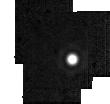
Target: HD2811. Instrument: MIRI. Filter: F2550W. Exposure: 2 min. Observation ID: jw01536-o020_t014_miri_f2550w-sub64

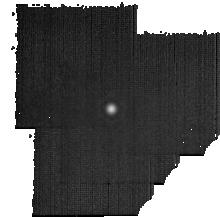
Target: HD180609. Instrument: MIRI. Filter: F2550W. Exposure: 19 min. Observation ID: jw01536-o121_t007_miri_f2550w-sub128

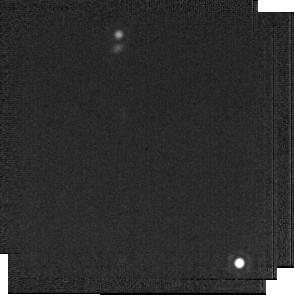
Target: BD+60-1753. Instrument: MIRI. Filter: F2100W. Exposure: 1 min. Observation ID: jw01536-o019_t008_miri_f2100w-sub256

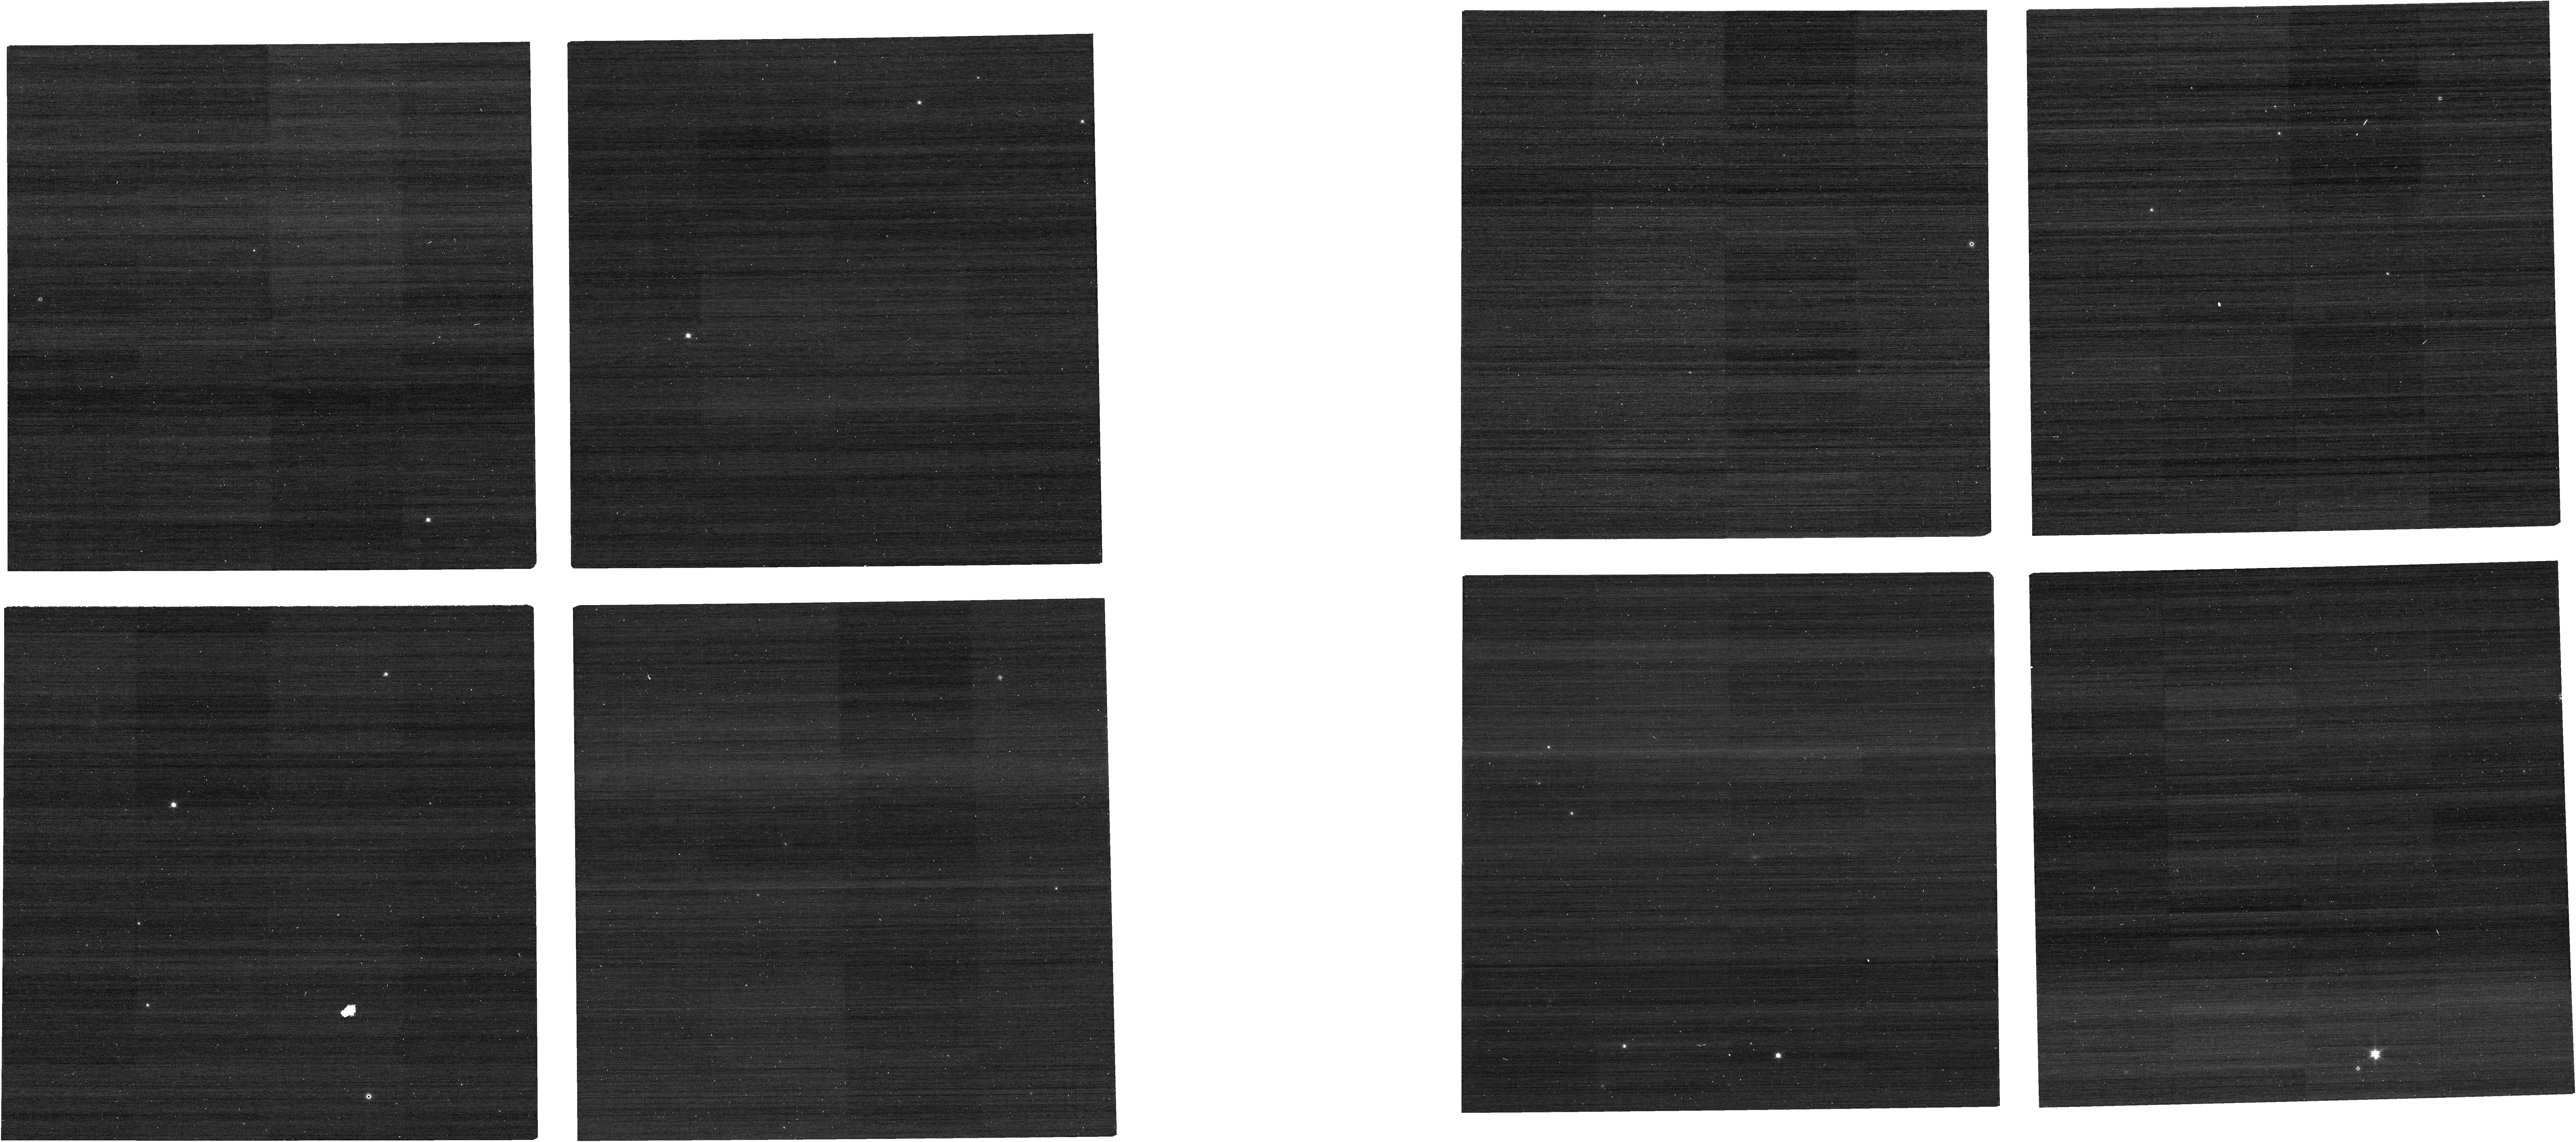
Target: J1743045. Instrument: NIRCAM. Filter: F070W. Exposure: 1 min. Observation ID: jw01536-o077_t004_nircam_clear-f070w

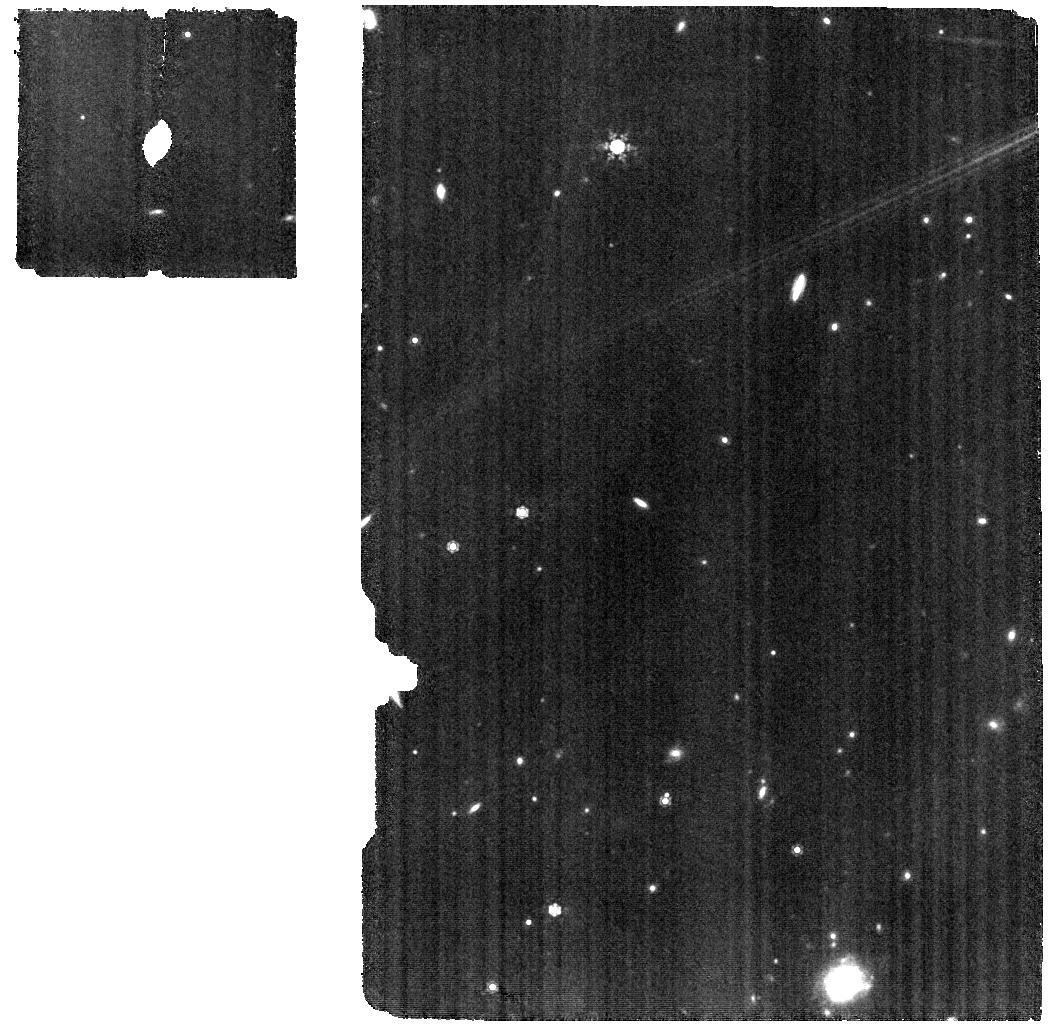
Target: HD163466-WBKG. Instrument: MIRI. Filter: F1000W. Exposure: 12 min. Observation ID: jw01536-o023_t020_miri_f1000w

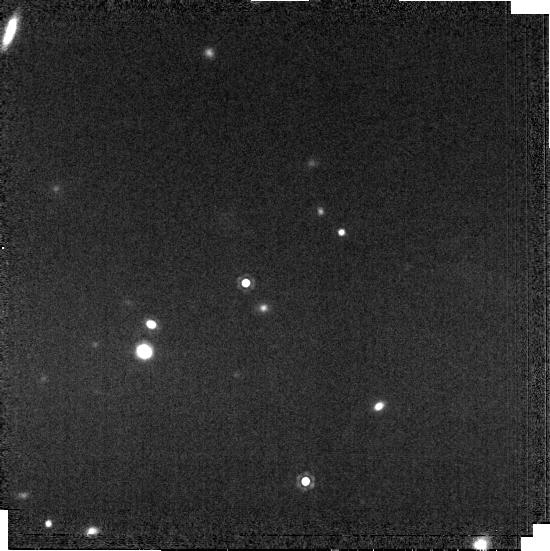
Target: J1802271. Instrument: MIRI. Filter: F1500W. Exposure: 2 min. Observation ID: jw01536-o017_t013_miri_f1500w-brightsky

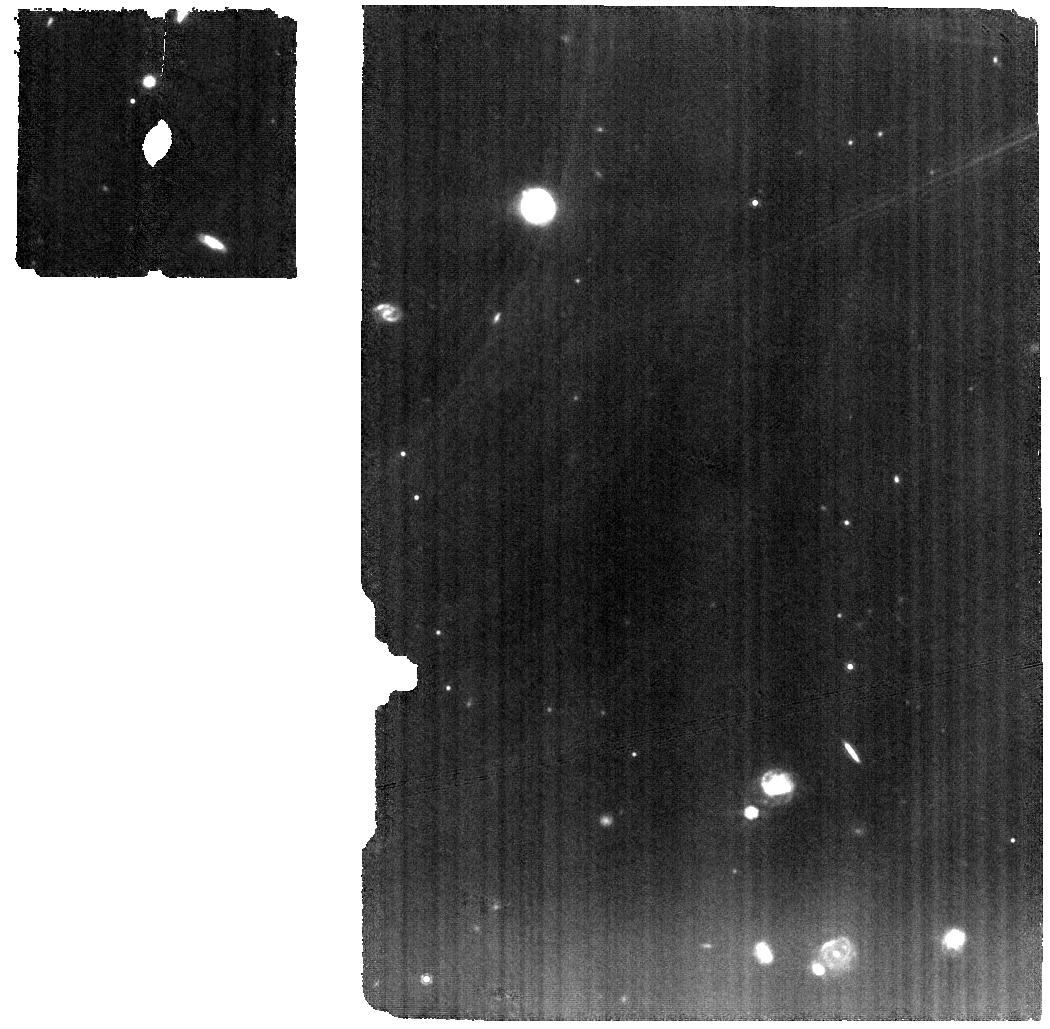
Target: HD2811-WBKG. Instrument: MIRI. Filter: F1000W. Exposure: 24 min. Observation ID: jw01536-o022_t016_miri_f1000w

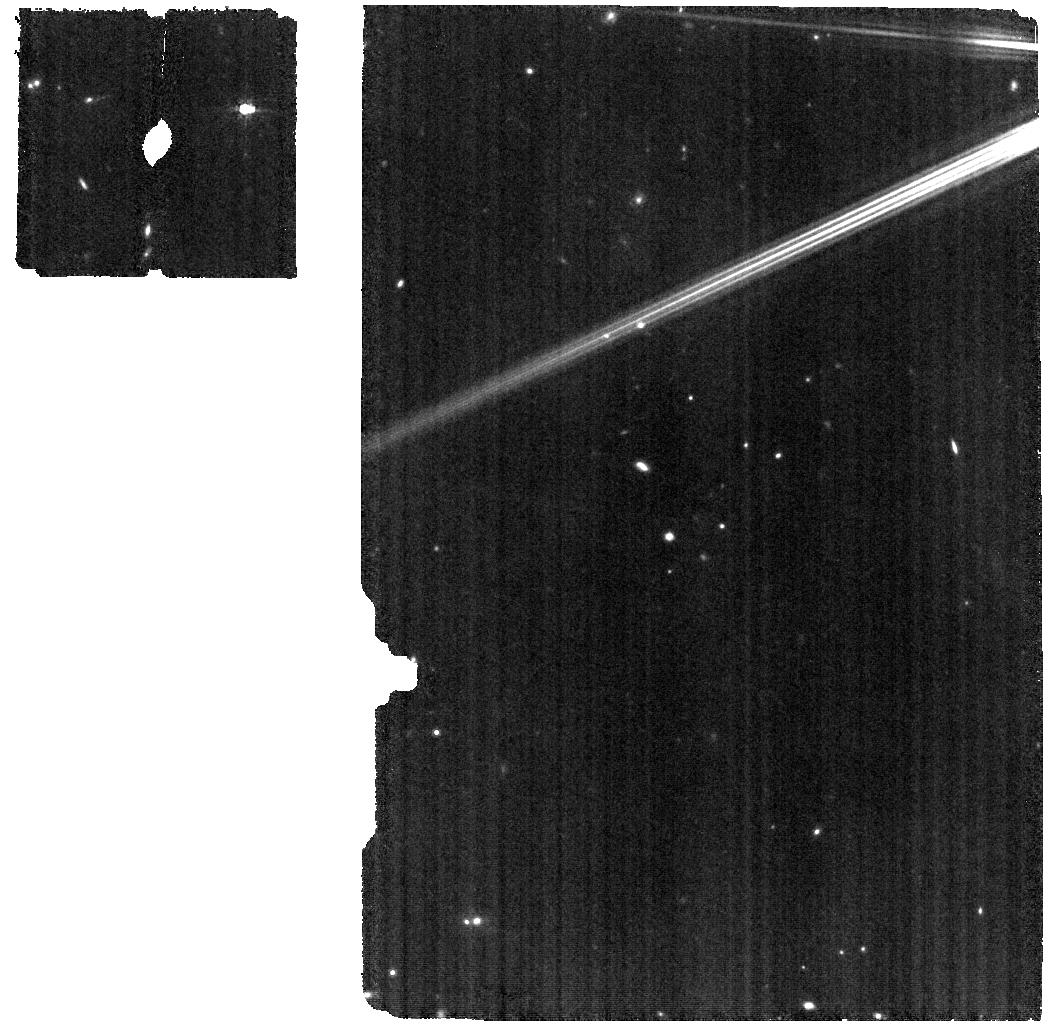
Target: DELUMI-WBKG. Instrument: MIRI. Filter: F770W. Exposure: 6 min. Observation ID: jw01536-o024_t018_miri_f770w

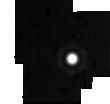
Target: HD163466. Instrument: MIRI. Filter: F2550W. Exposure: 3 min. Observation ID: jw01536-o026_t010_miri_f2550w-sub64

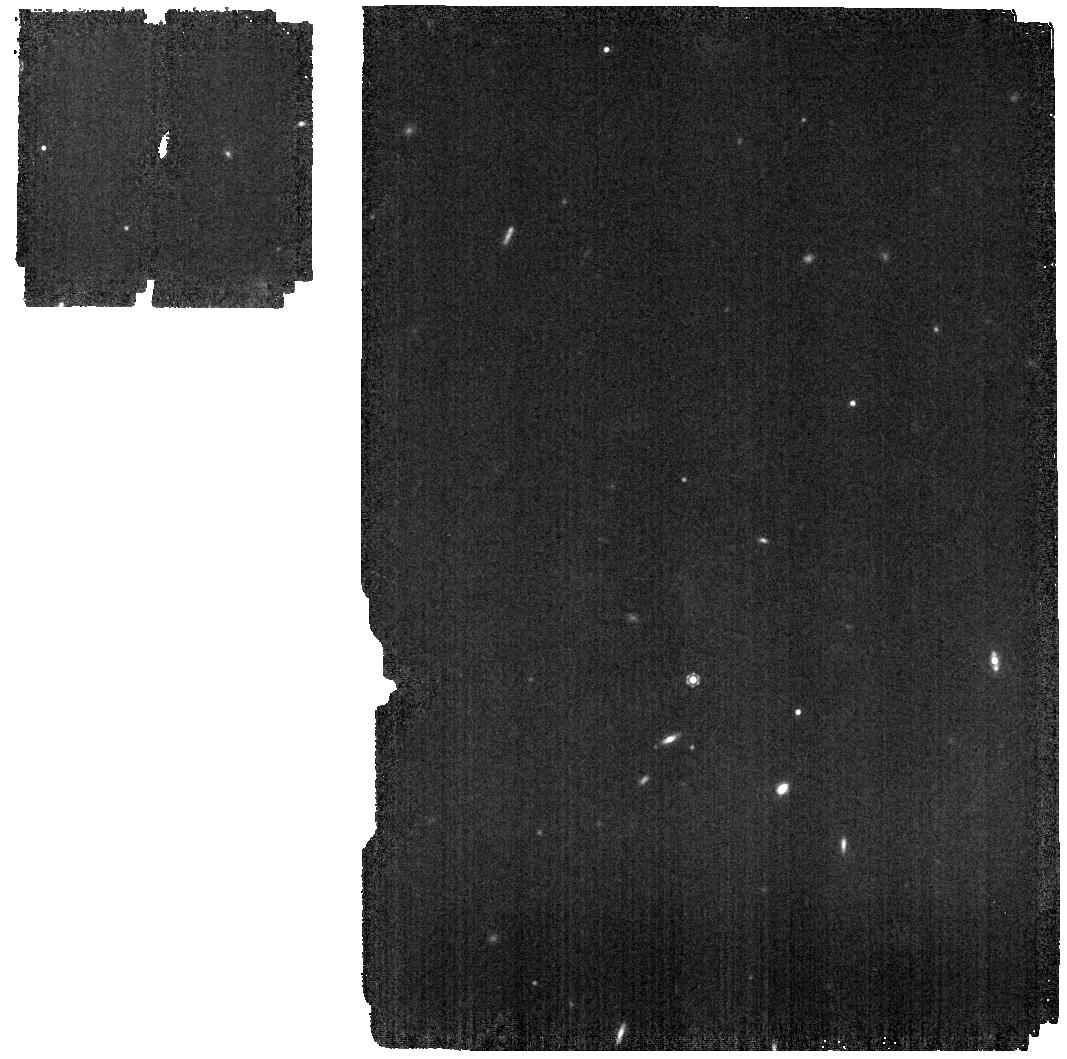
Target: J1743045. Instrument: MIRI. Filter: F1130W. Exposure: 4 min. Observation ID: jw01536-o016_t004_miri_f1130w

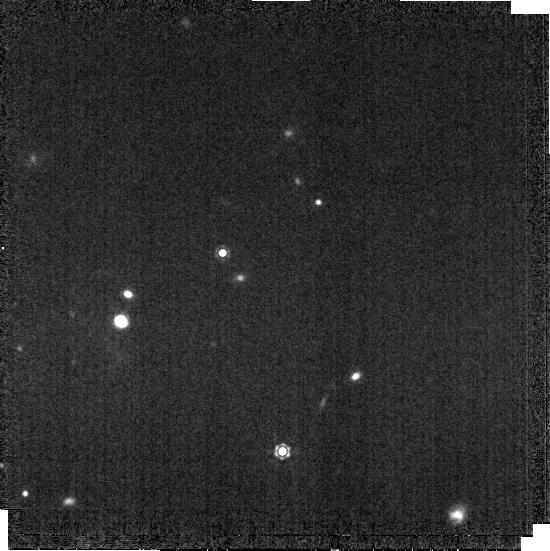
Target: J1802271. Instrument: MIRI. Filter: F1280W. Exposure: 2 min. Observation ID: jw01536-o017_t013_miri_f1280w-brightsky

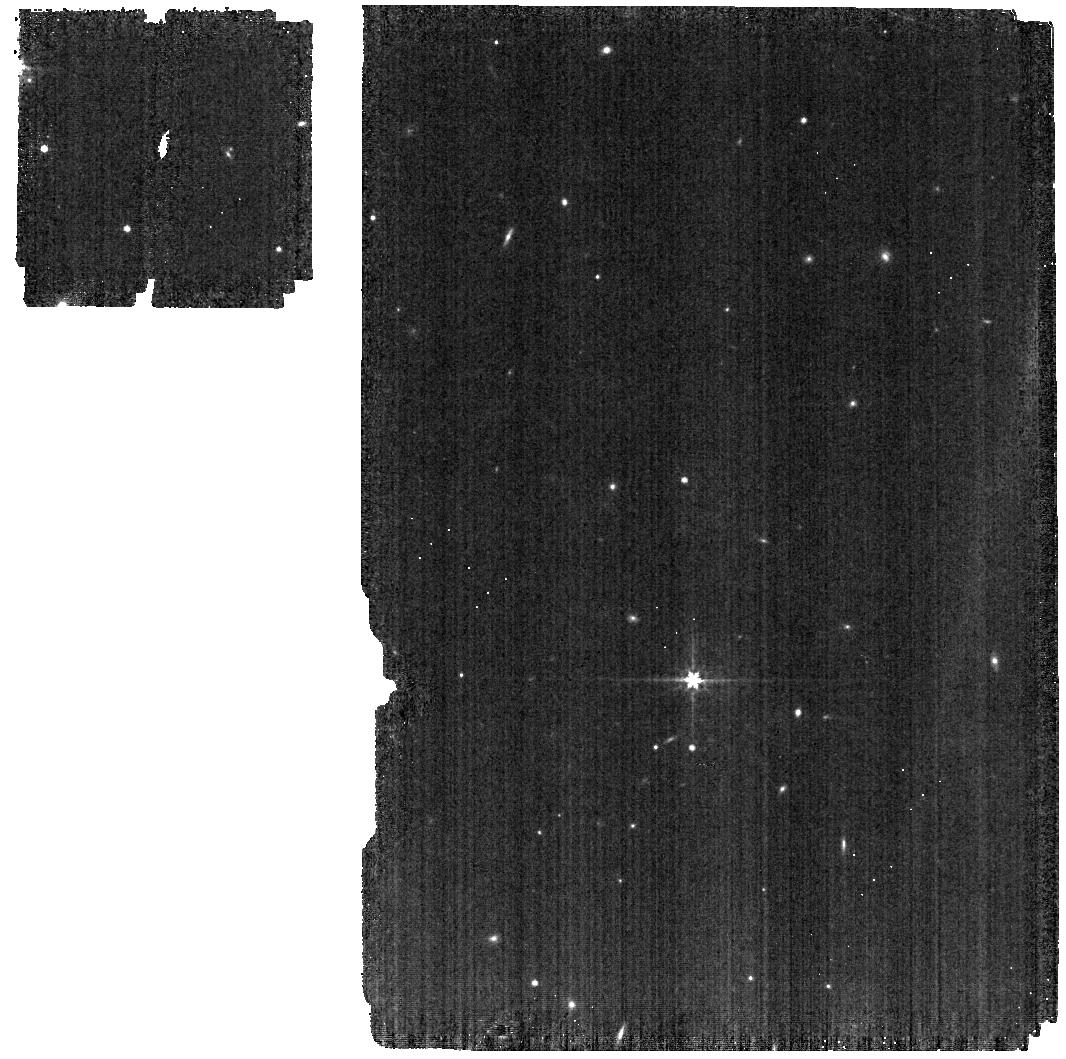
Target: J1743045. Instrument: MIRI. Filter: F560W. Exposure: 2 min. Observation ID: jw01536-o016_t004_miri_f560w

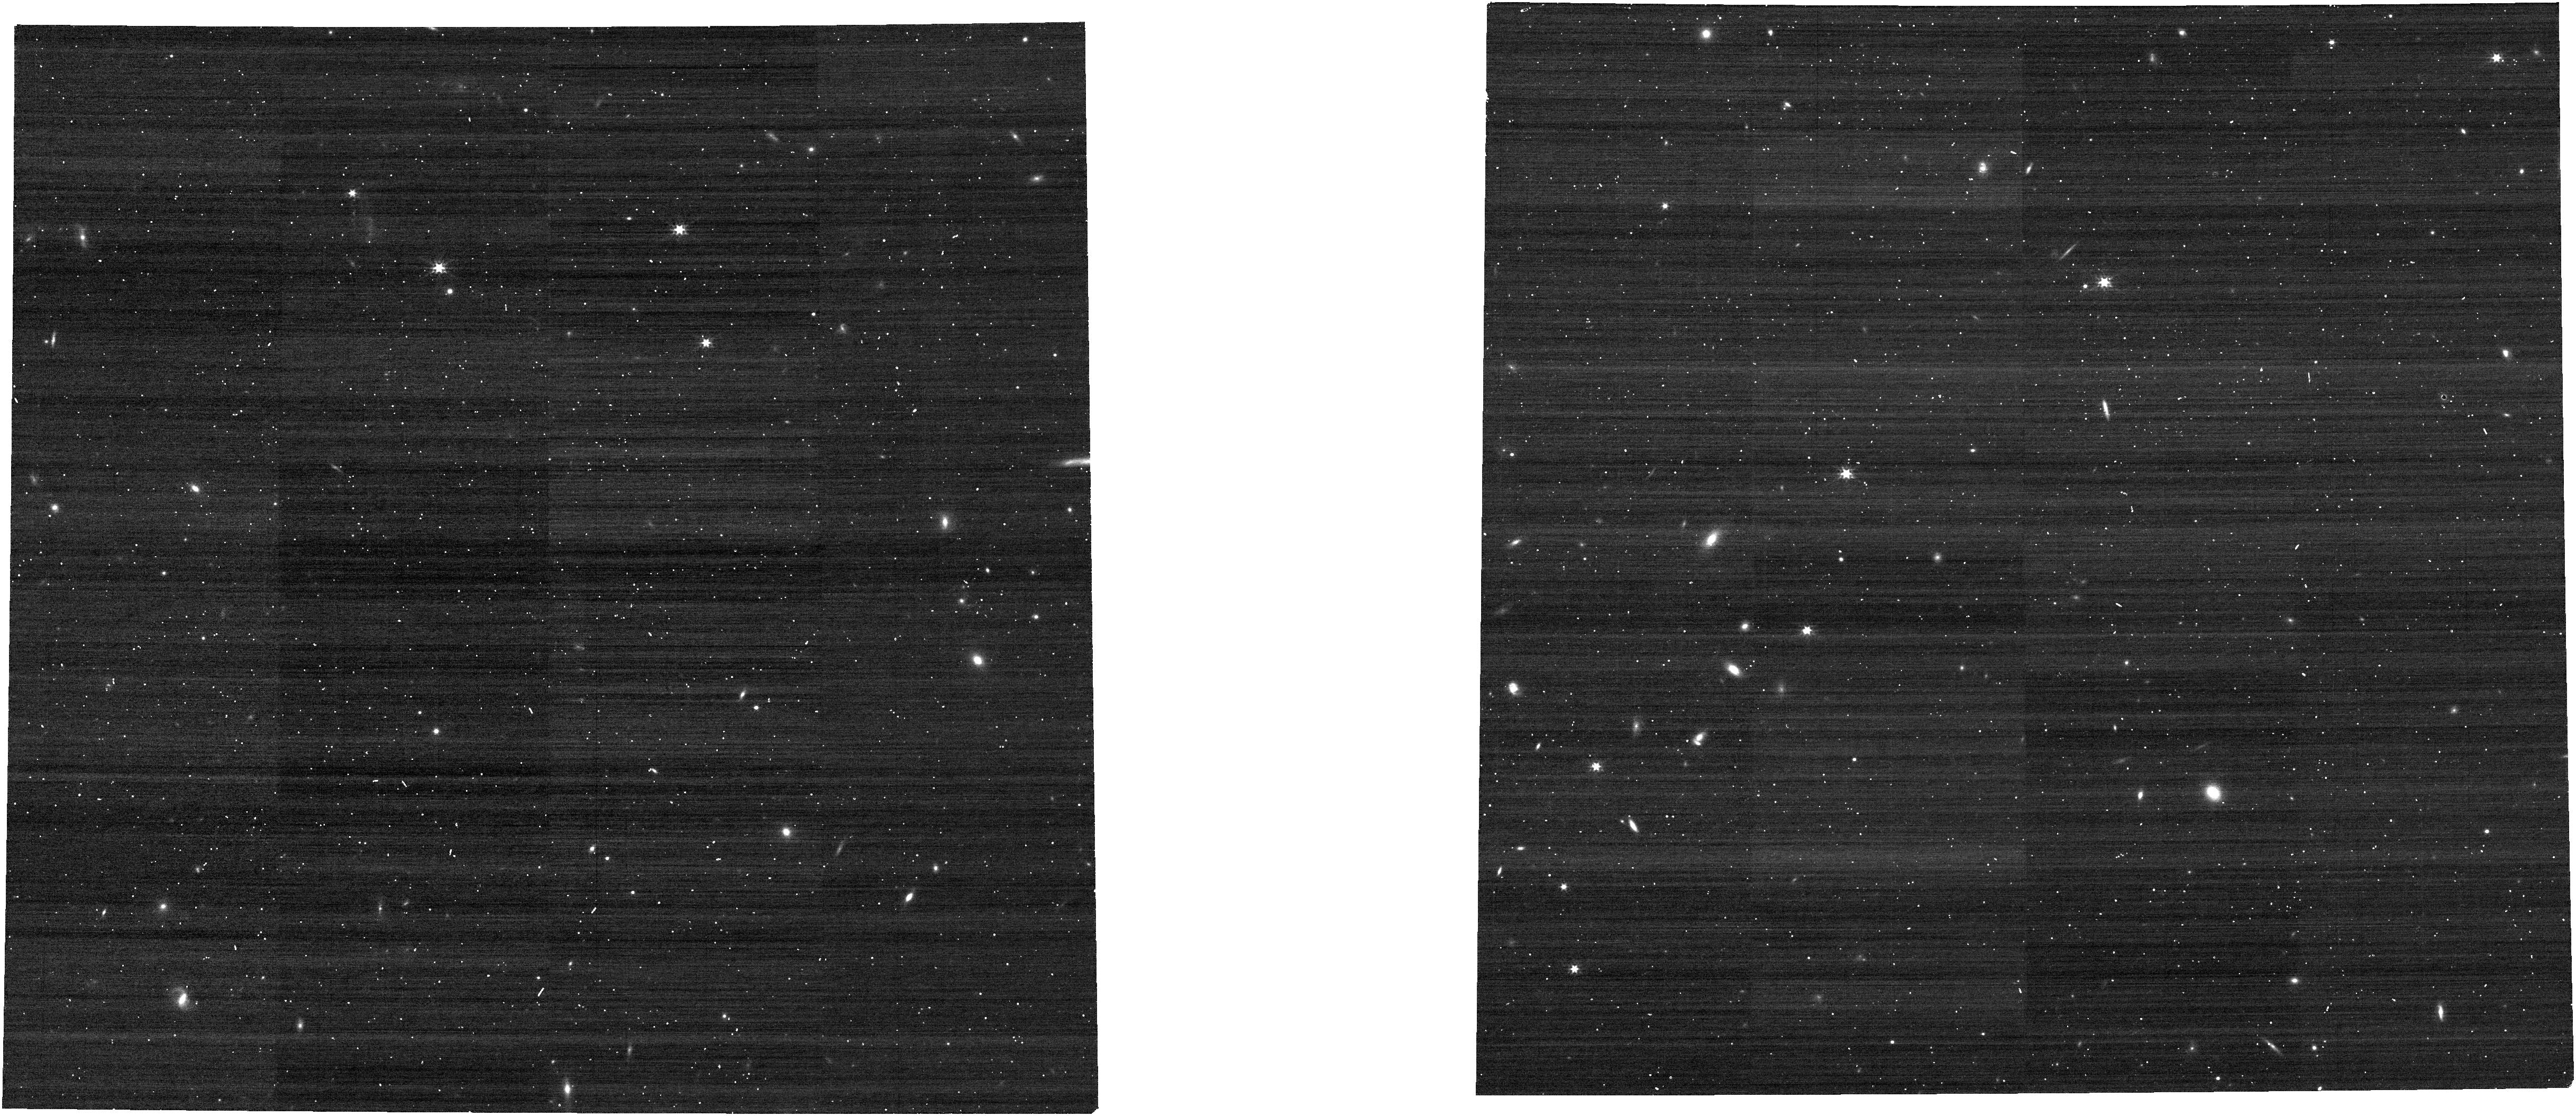
Target: J1743045. Instrument: NIRCAM. Filter: F277W. Exposure: 1 min. Observation ID: jw01536-o076_t004_nircam_clear-f277w

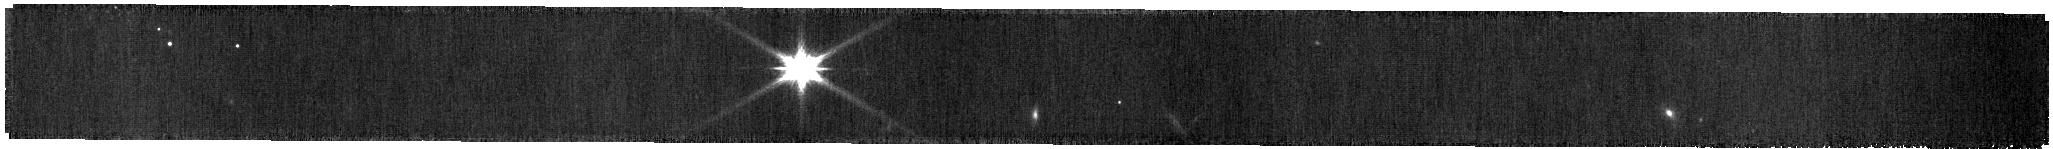
Target: J1743045. Instrument: NIRISS. Filter: CLEAR+F150W. Exposure: 1 min. Observation ID: jw01536-o008_t004_niriss_clear-f150w-wfss128c

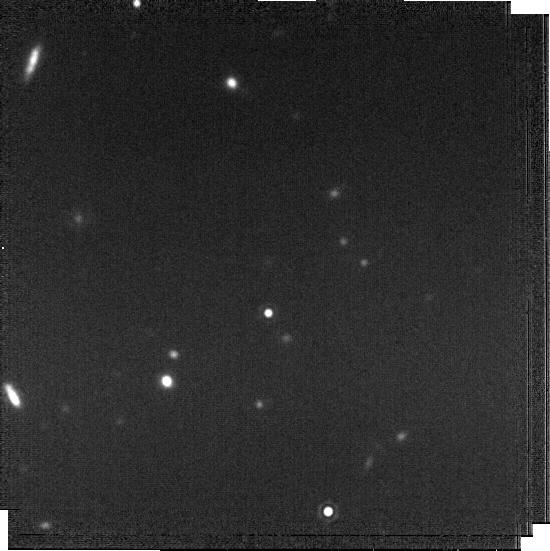
Target: J1802271. Instrument: MIRI. Filter: F1800W. Exposure: 11 min. Observation ID: jw01536-o017_t013_miri_f1800w-brightsky

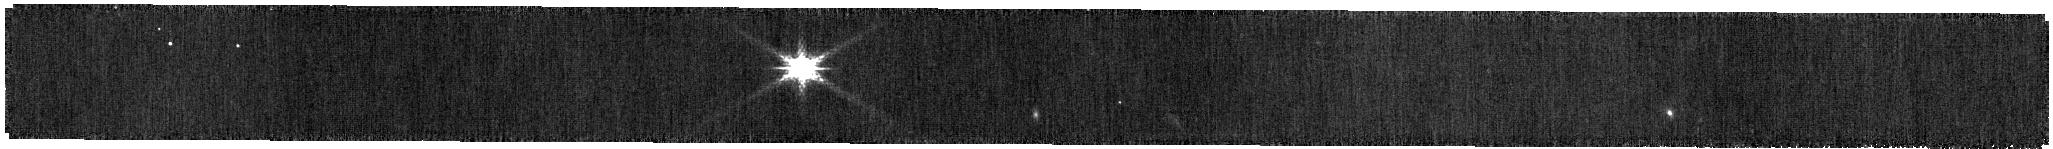
Target: J1743045. Instrument: NIRISS. Filter: CLEAR+F158M. Exposure: 1 min. Observation ID: jw01536-o008_t004_niriss_clear-f158m-wfss128c

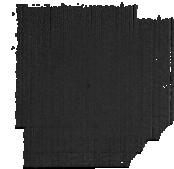
Target: HD180609. Instrument: MIRI. Filter: F2550W. Exposure: 19 min. Observation ID: jw01536-o021_t007_miri_f2550w-sub128

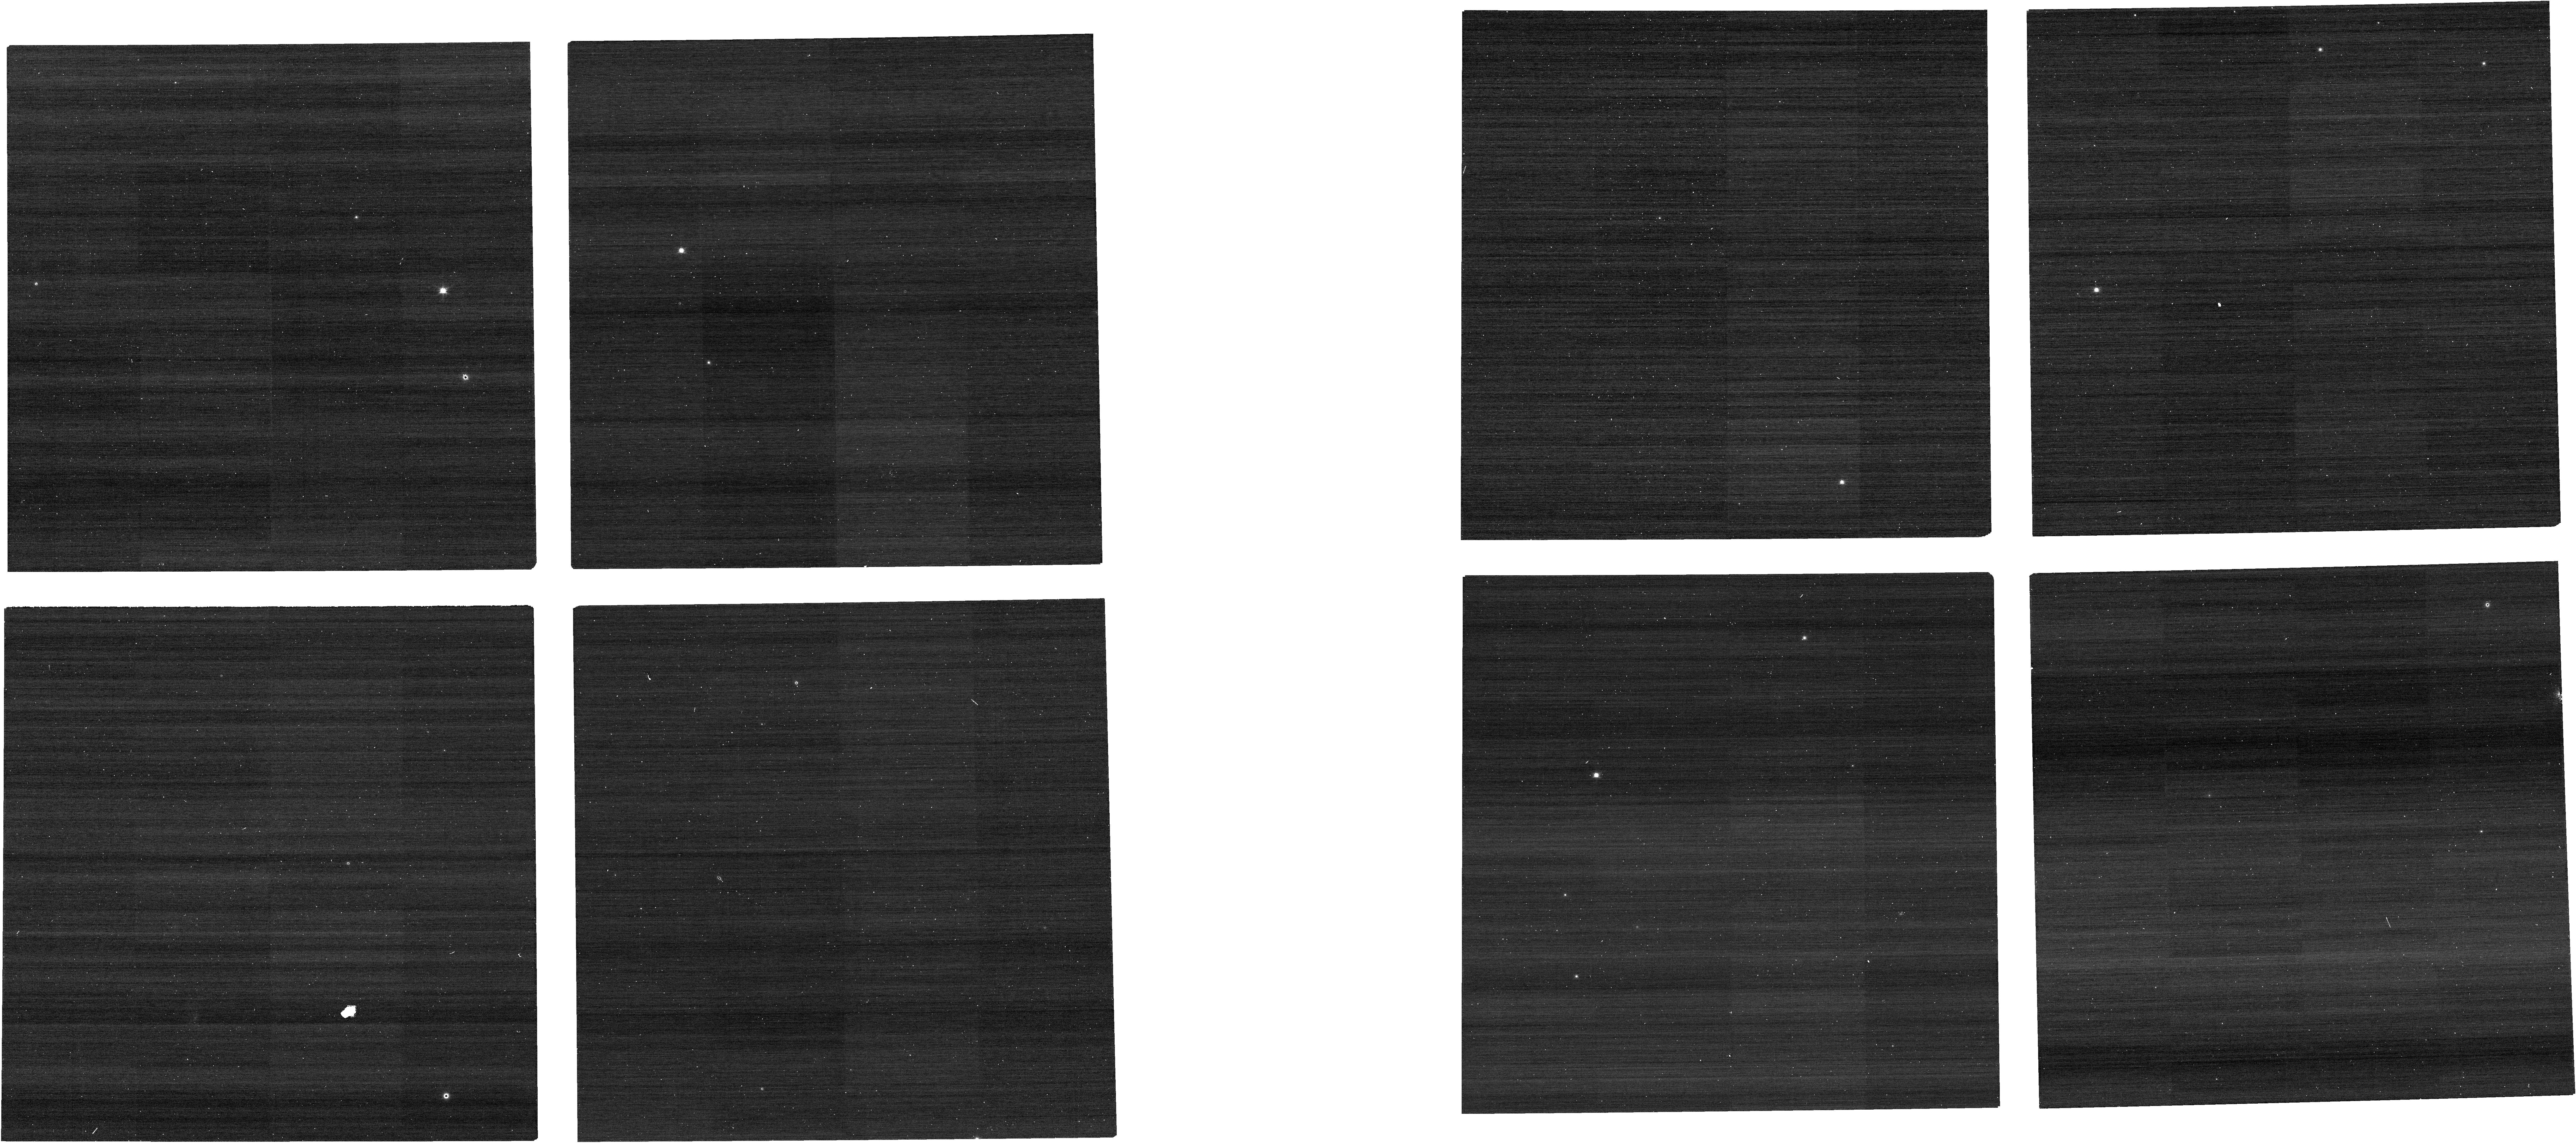
Target: J1743045. Instrument: NIRCAM. Filter: F070W. Exposure: 1 min. Observation ID: jw01536-o076_t004_nircam_clear-f070w

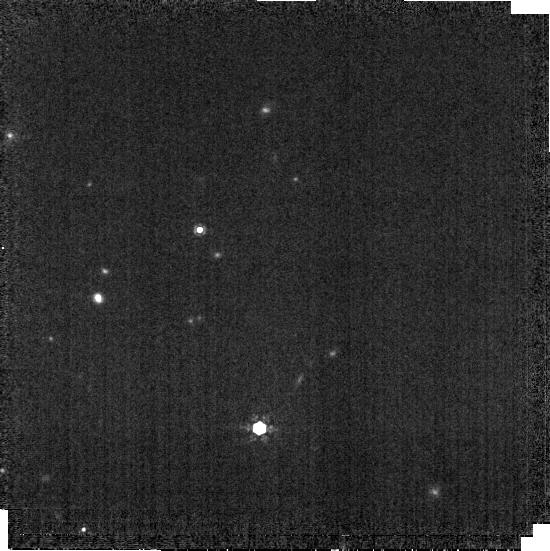
Target: J1802271. Instrument: MIRI. Filter: F1000W. Exposure: 2 min. Observation ID: jw01536-o017_t013_miri_f1000w-brightsky

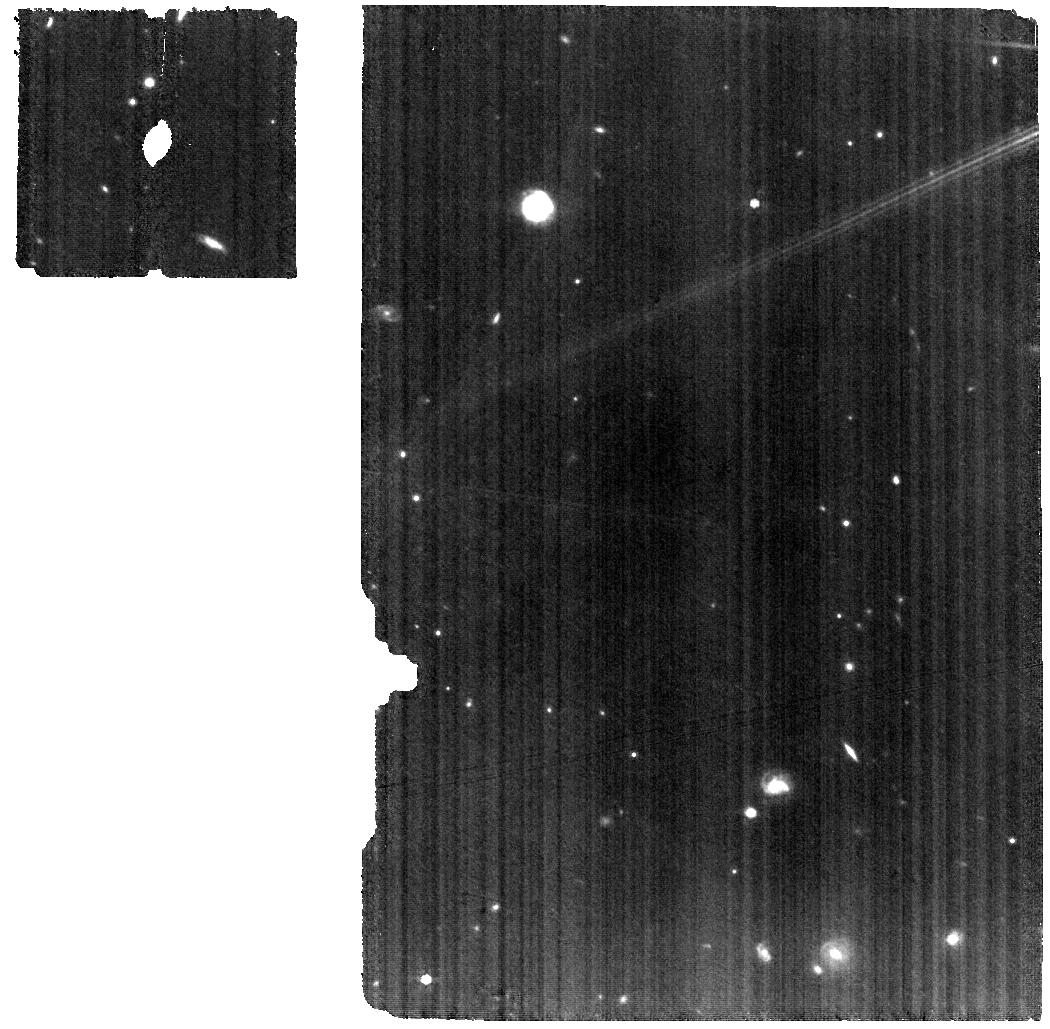
Target: HD2811-WBKG. Instrument: MIRI. Filter: F770W. Exposure: 24 min. Observation ID: jw01536-o022_t016_miri_f770w

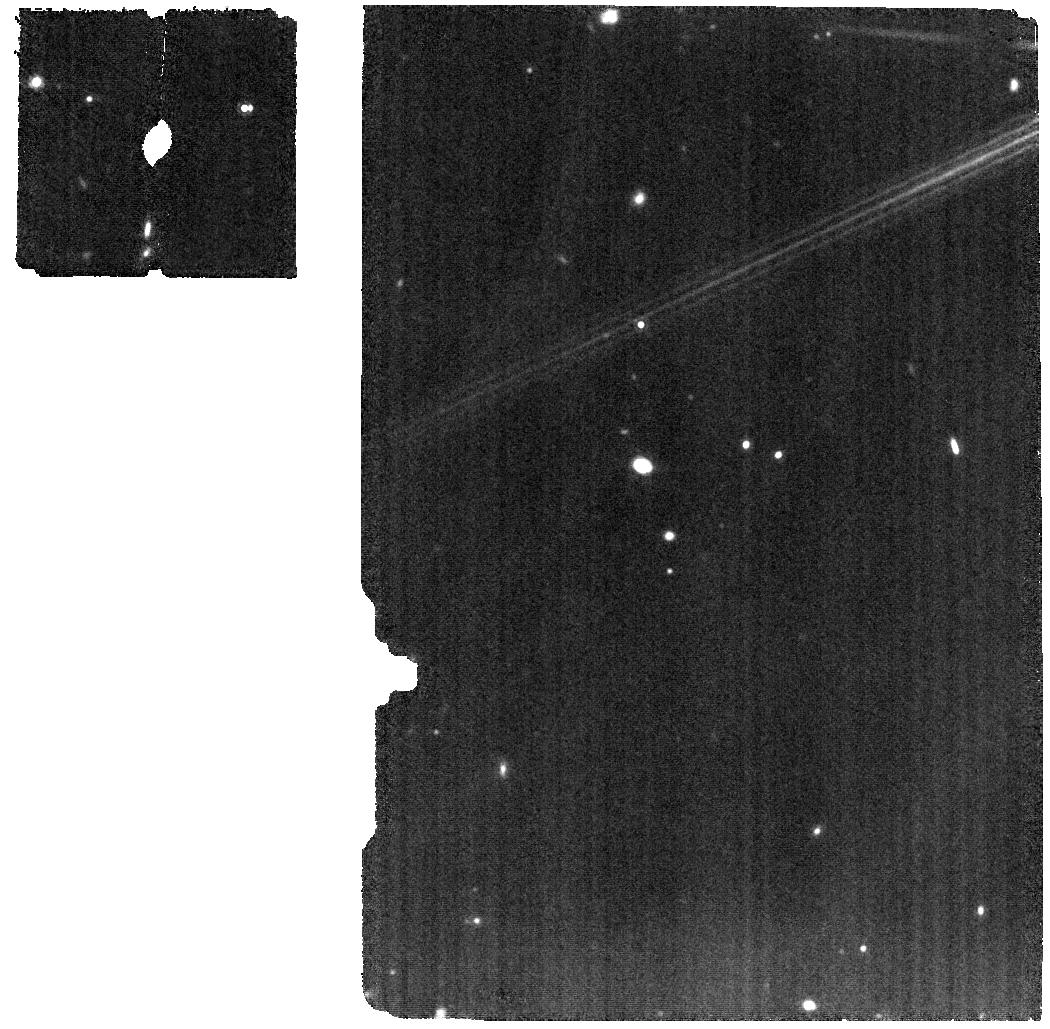
Target: DELUMI-WBKG. Instrument: MIRI. Filter: F1280W. Exposure: 6 min. Observation ID: jw01536-o024_t018_miri_f1280w

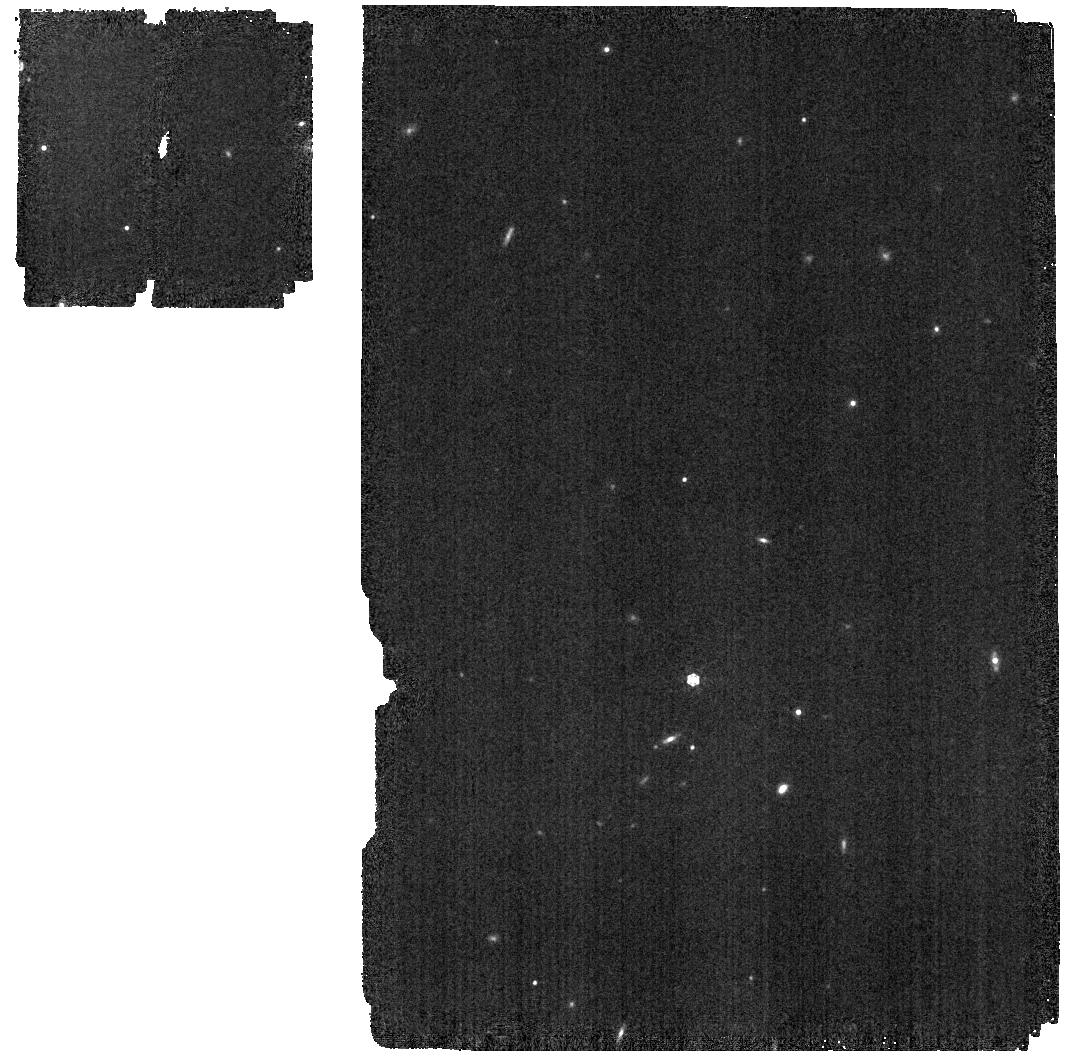
Target: J1743045. Instrument: MIRI. Filter: F1000W. Exposure: 2 min. Observation ID: jw01536-o016_t004_miri_f1000w

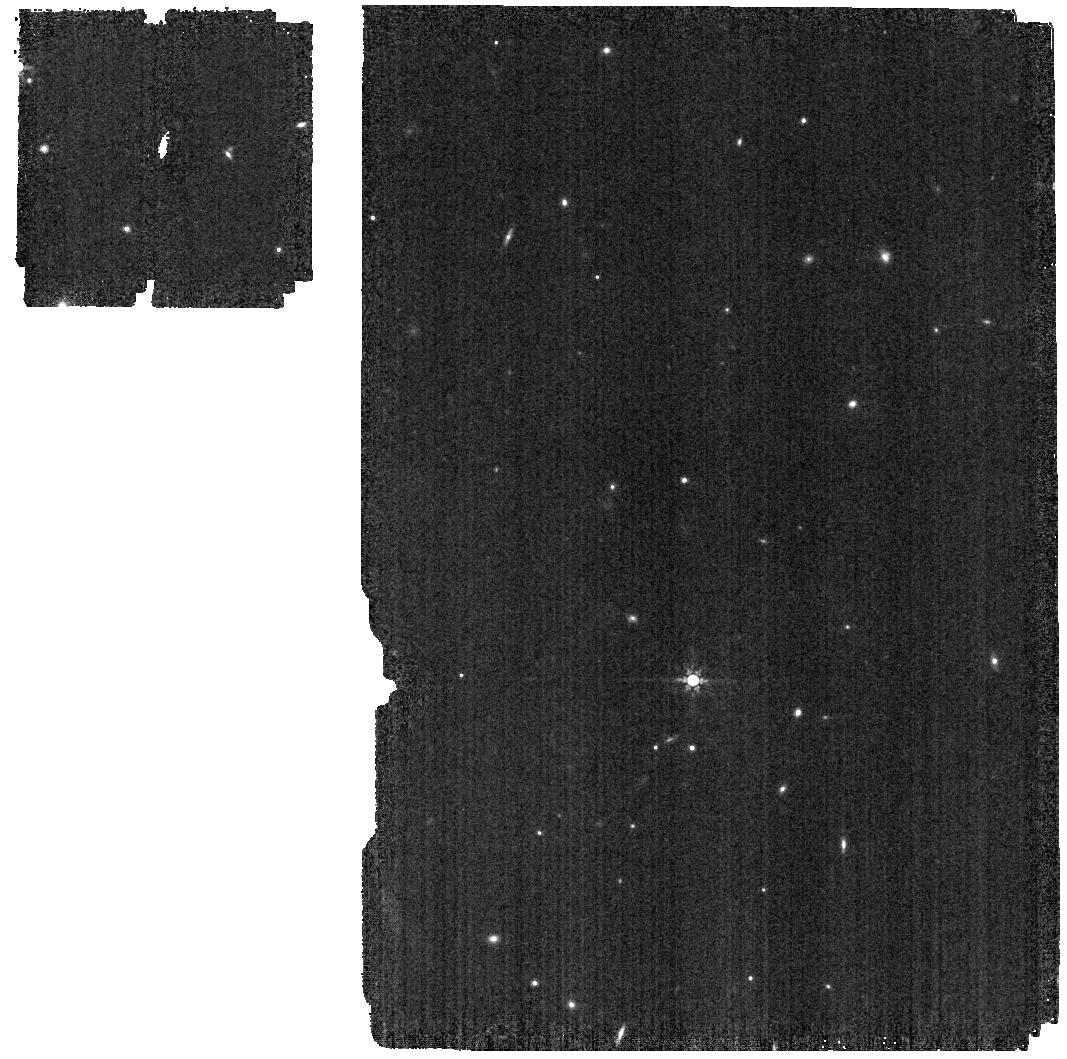
Target: J1743045. Instrument: MIRI. Filter: F770W. Exposure: 2 min. Observation ID: jw01536-o016_t004_miri_f770w

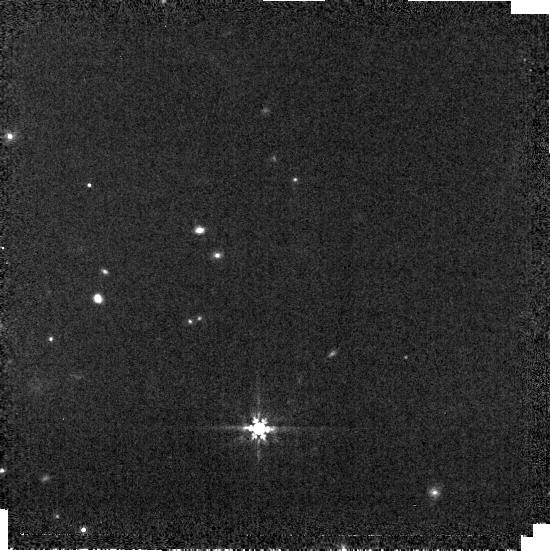
Target: J1802271. Instrument: MIRI. Filter: F770W. Exposure: 1 min. Observation ID: jw01536-o017_t013_miri_f770w-brightsky

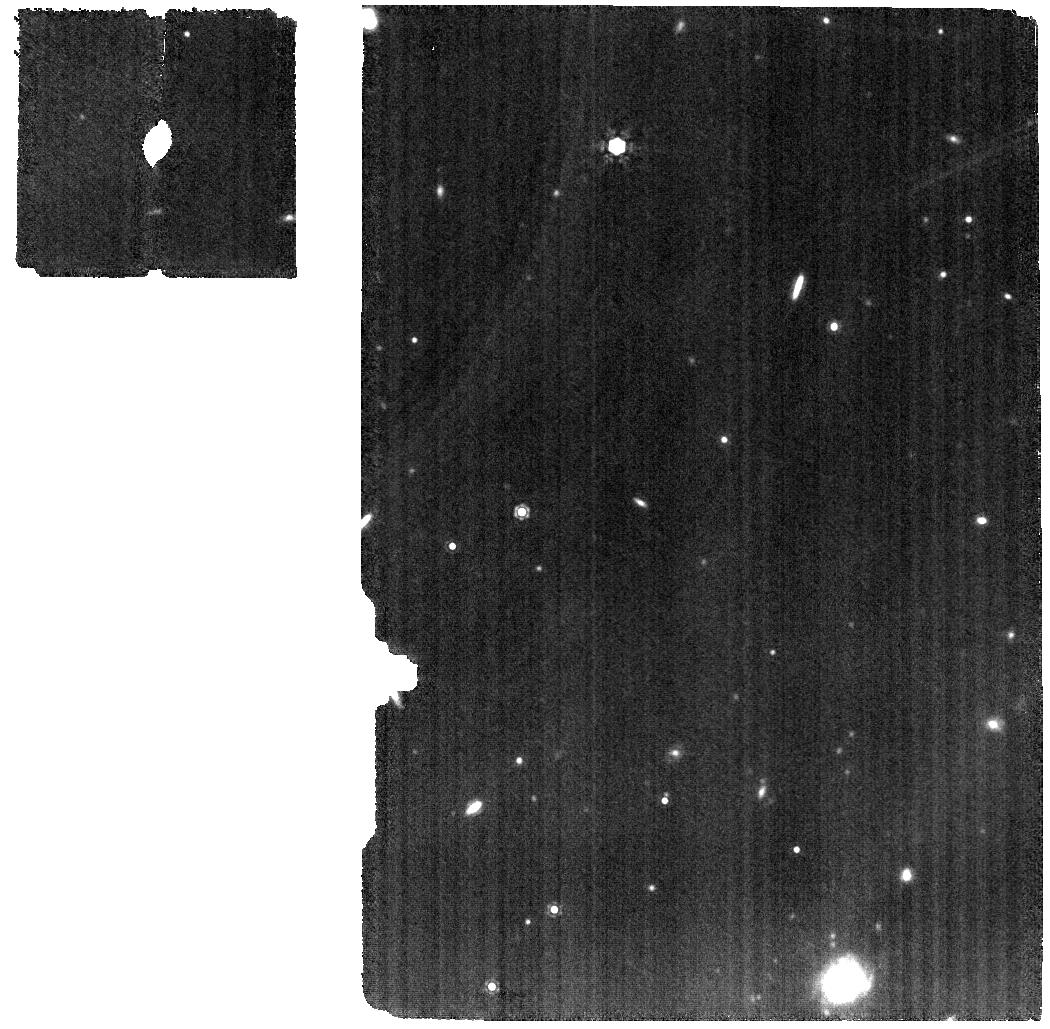
Target: HD163466-WBKG. Instrument: MIRI. Filter: F1280W. Exposure: 12 min. Observation ID: jw01536-o023_t020_miri_f1280w

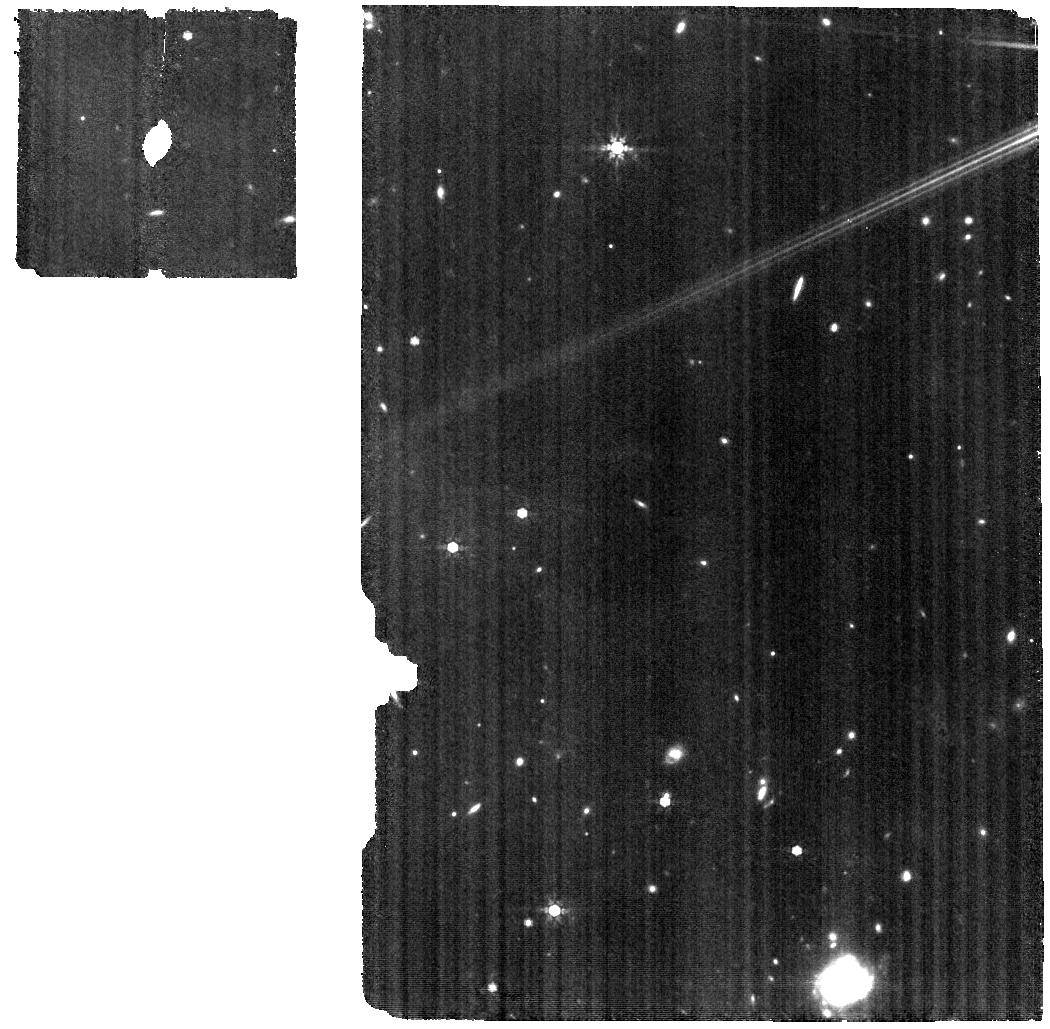
Target: HD163466-WBKG. Instrument: MIRI. Filter: F770W. Exposure: 12 min. Observation ID: jw01536-o023_t020_miri_f770w

Absolute Flux Calibration (A Dwarfs) (PI: Gordon, Karl D.)

This program obtains observations of A dwarf stars as part of the JWST absolute flux calibration effort. This effort uses all JWST instruments to provide absolute flux calibration for all JWST modes (filters, gratings, etc). The combined nature of this effort is to ensure the highest quality flux calibration internal to and between instruments and to carry out the observations efficiently. This program provides observations of A dwarf stars and companion programs provide observations of white and G dwarf observations. The absolute flux observations will be compared to model predictions of the stars flux densities to calculate the appropriate calibration factors per instrument mode. This calibration program is provisional and may change in response to system developments and final science program.